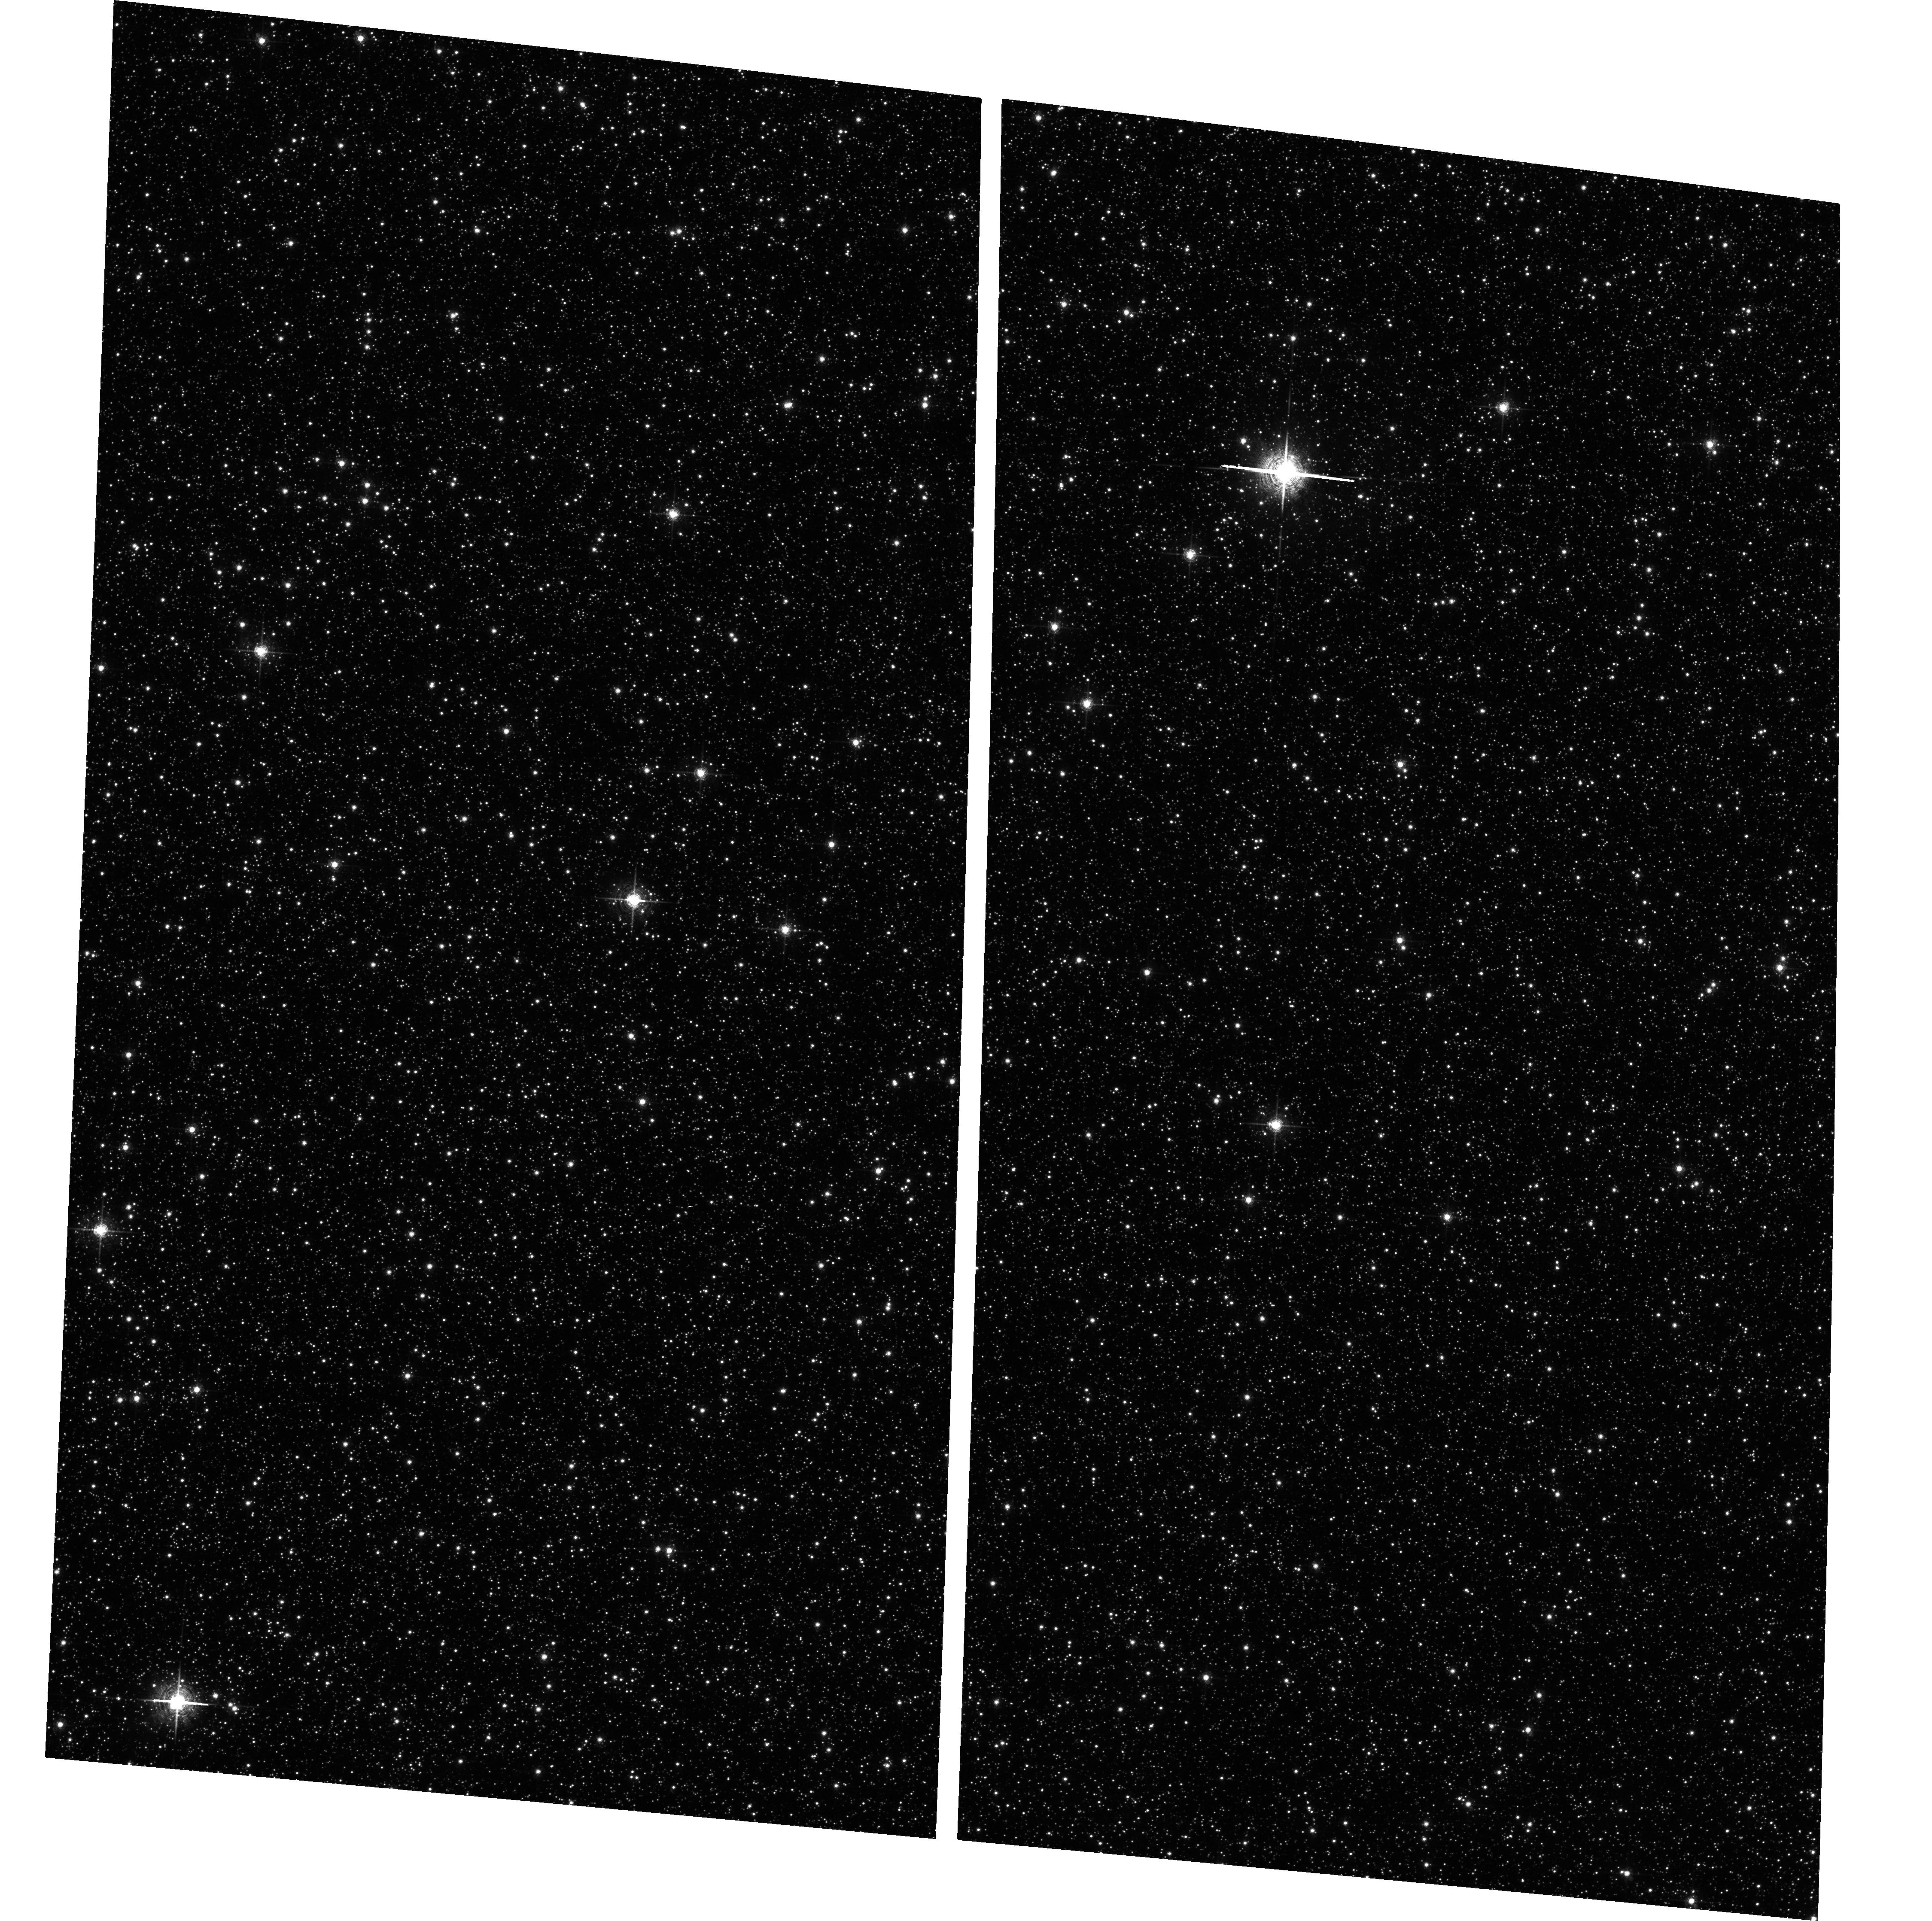
Target: STANEKS-WINDOW
Instrument: ACS/WFC
Filter: F658N
Exposure: 42 min
Observation ID: hst_10009_a2_acs_wfc_f658n_j8vza2

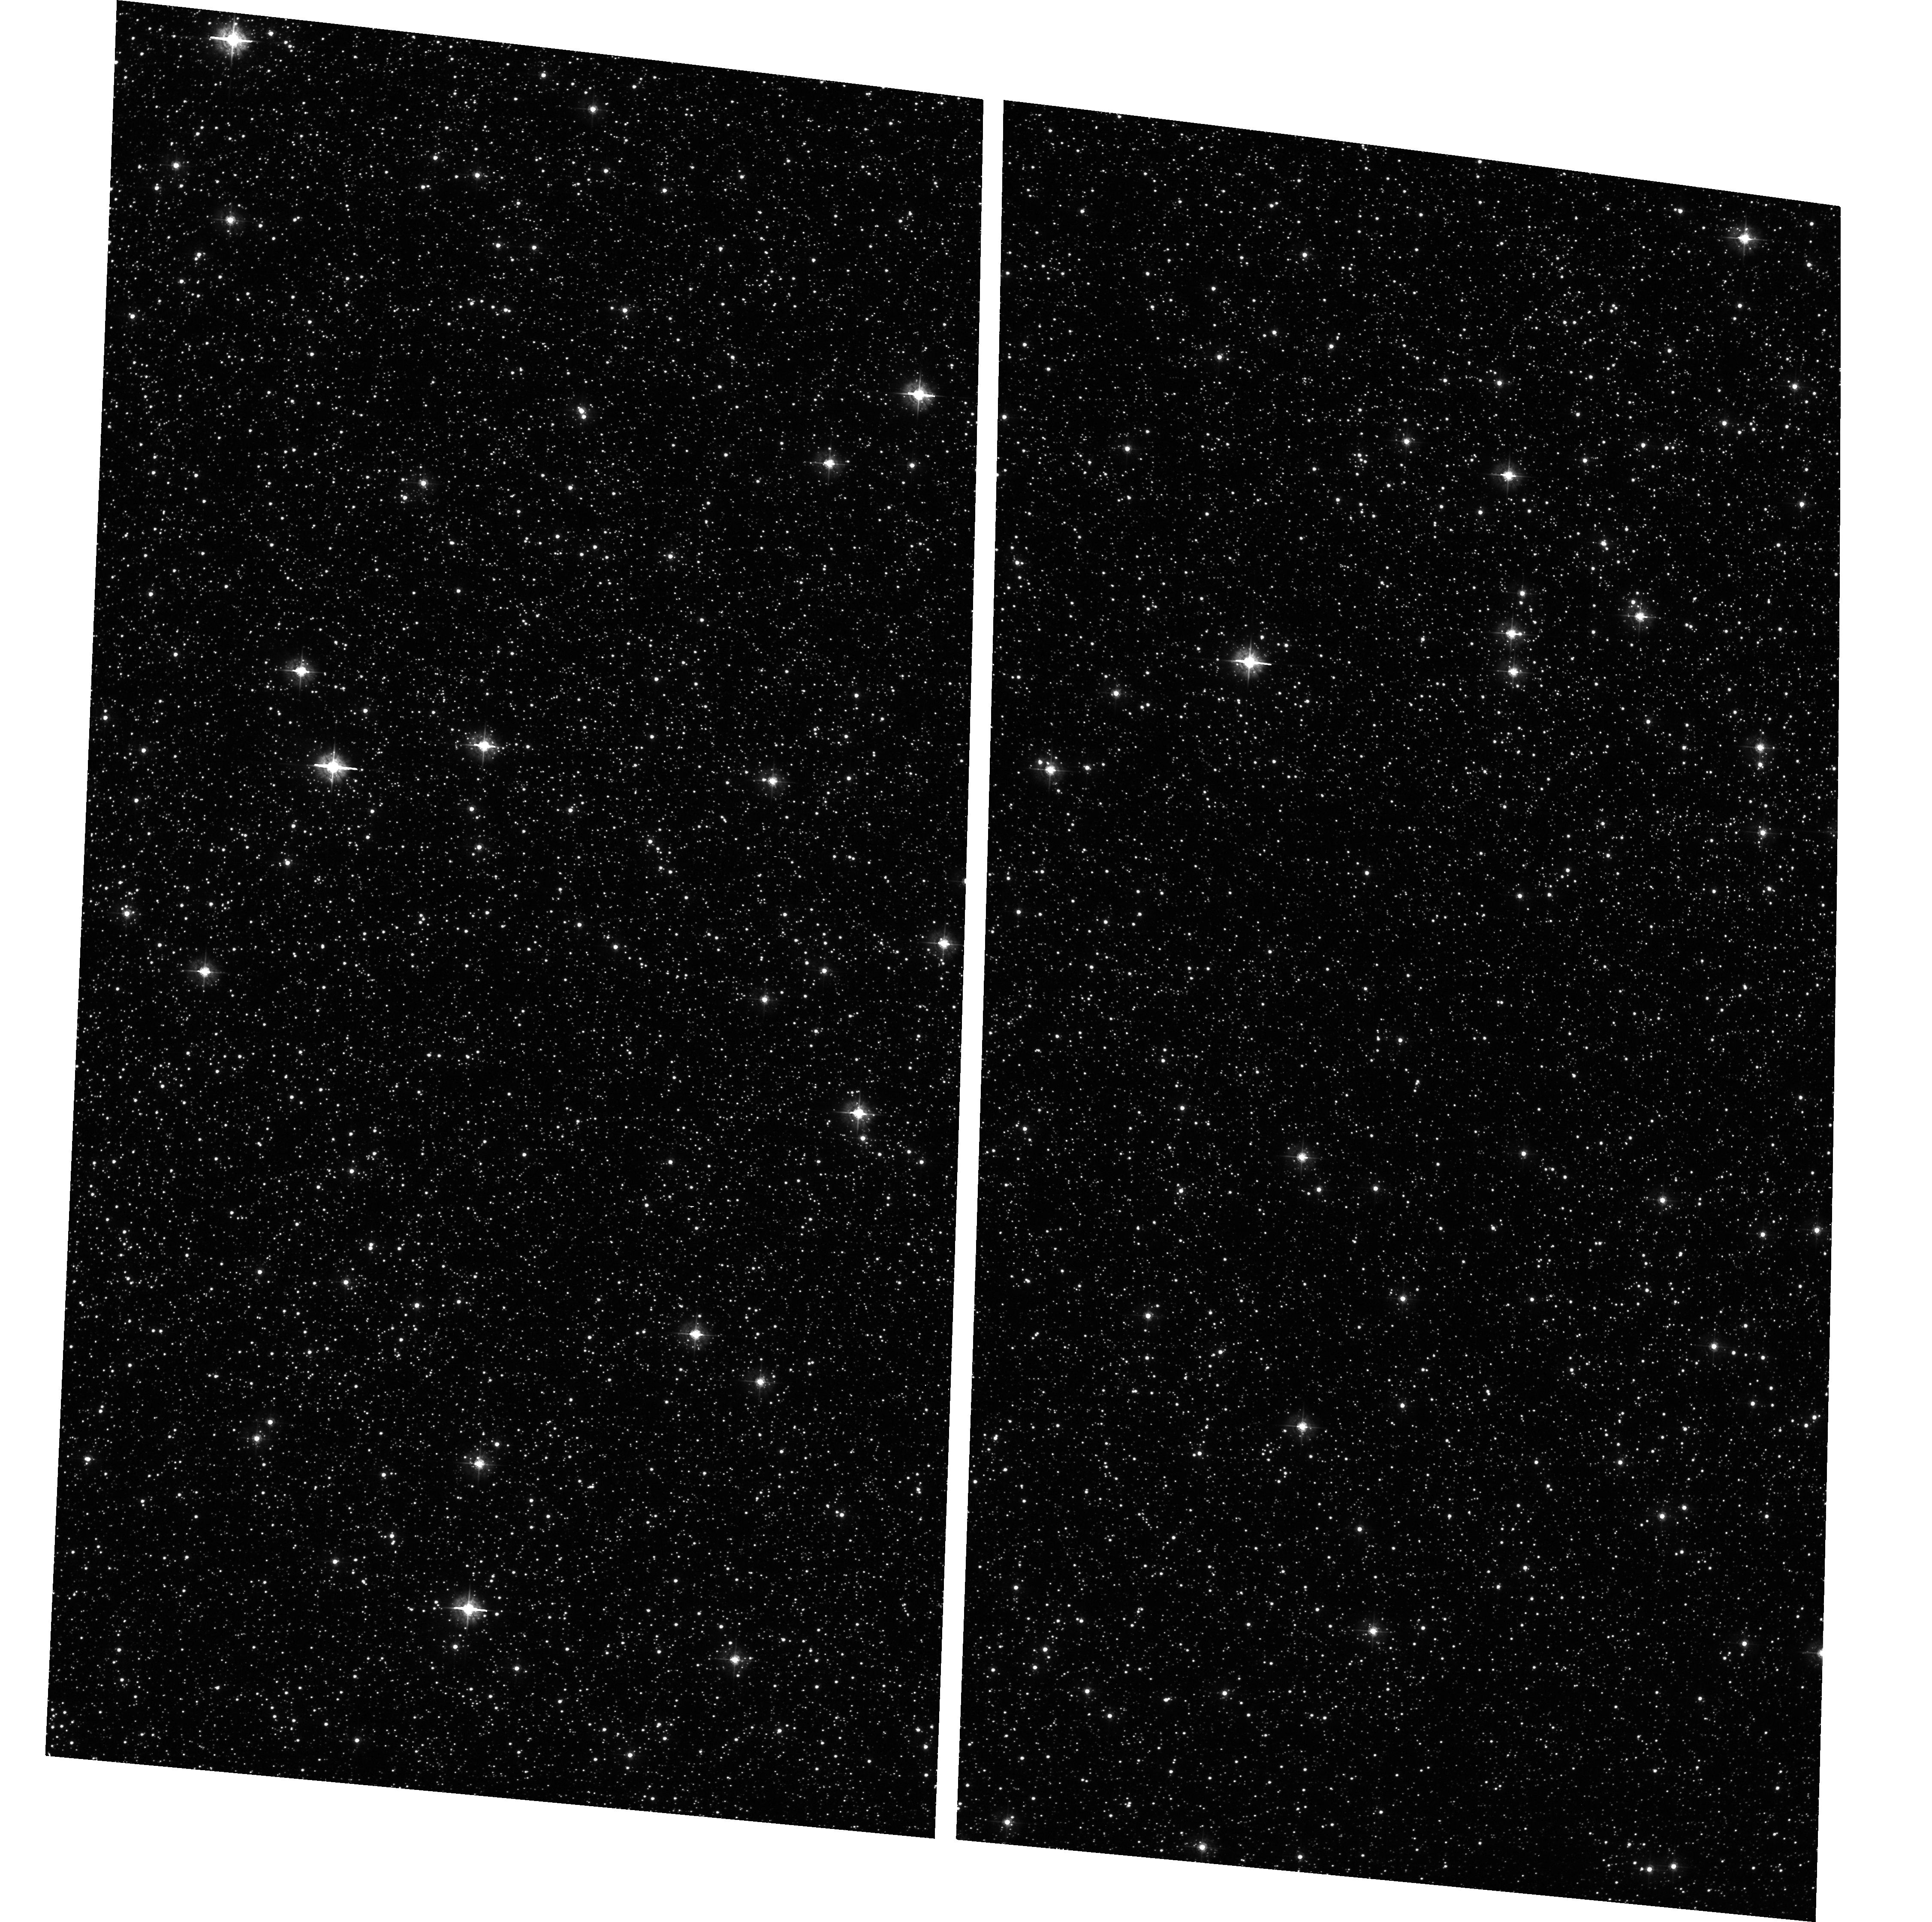
Target: STANEKS-WINDOW
Instrument: ACS/WFC
Filter: F435W
Exposure: 17 min
Observation ID: hst_10009_01_acs_wfc_f435w_j8vz01

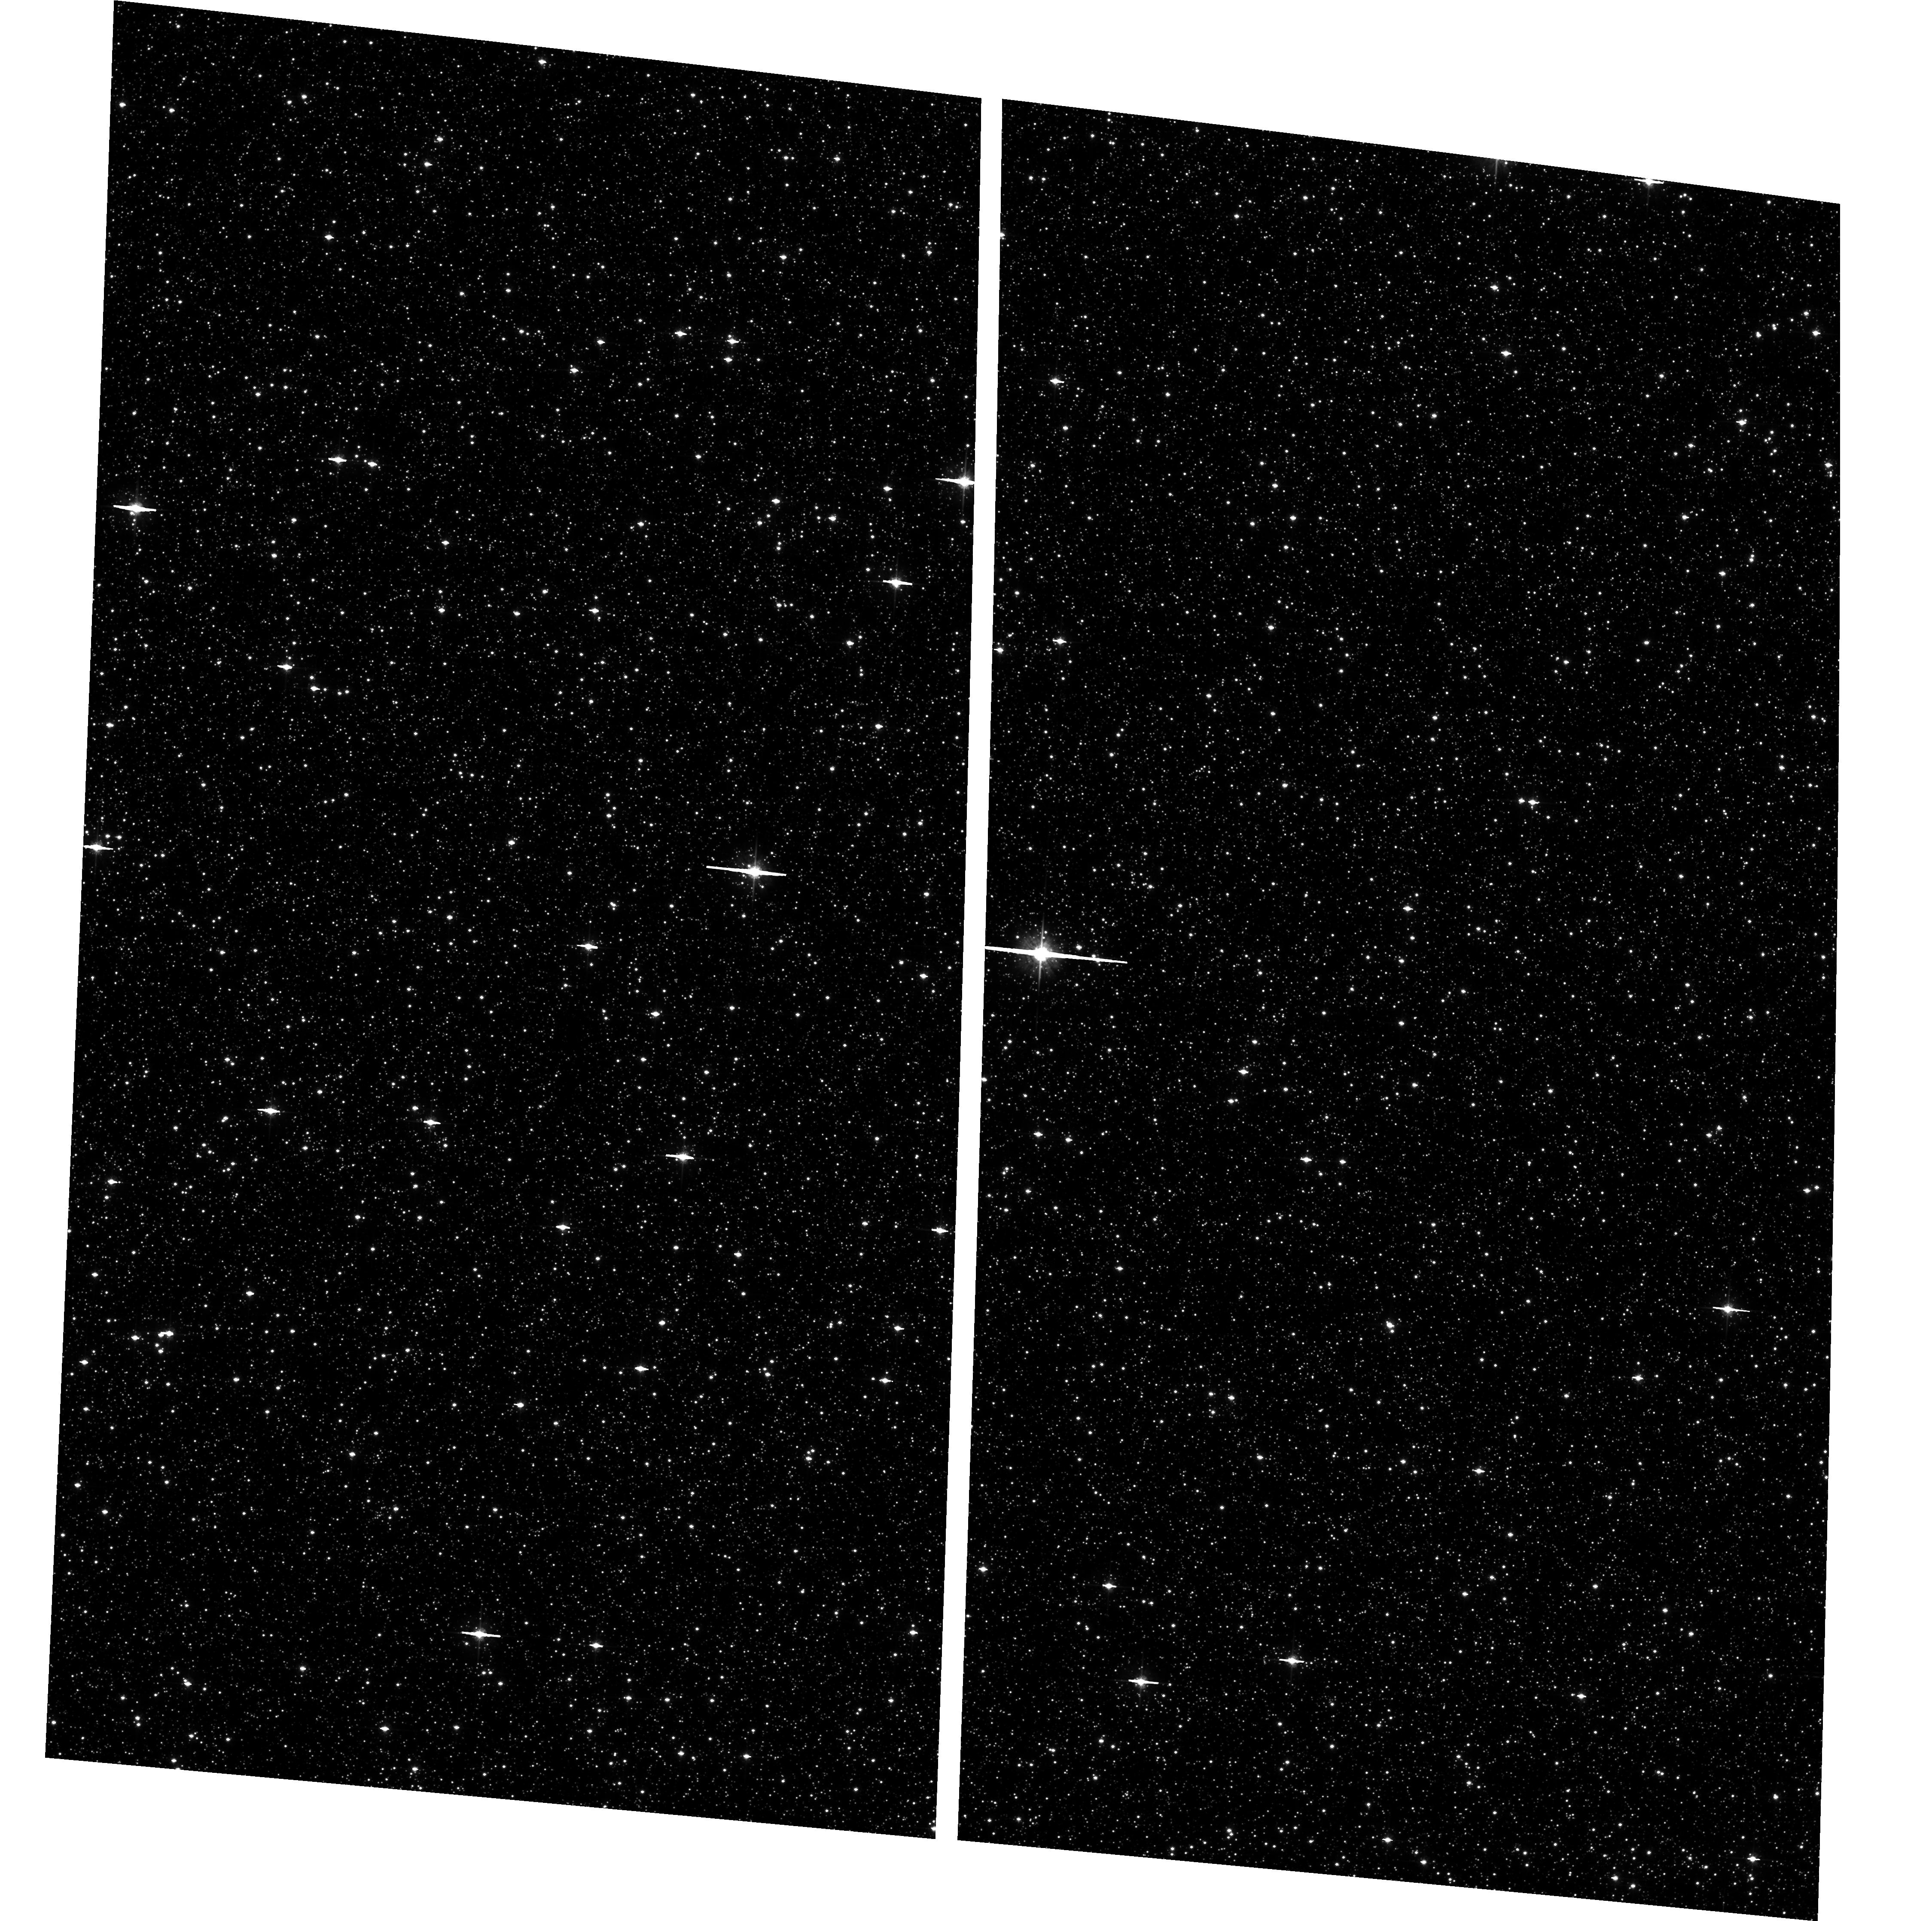
Target: STANEKS-WINDOW
Instrument: ACS/WFC
Filter: F625W
Exposure: 20 min
Observation ID: hst_10009_b2_acs_wfc_f625w_j8vzb2

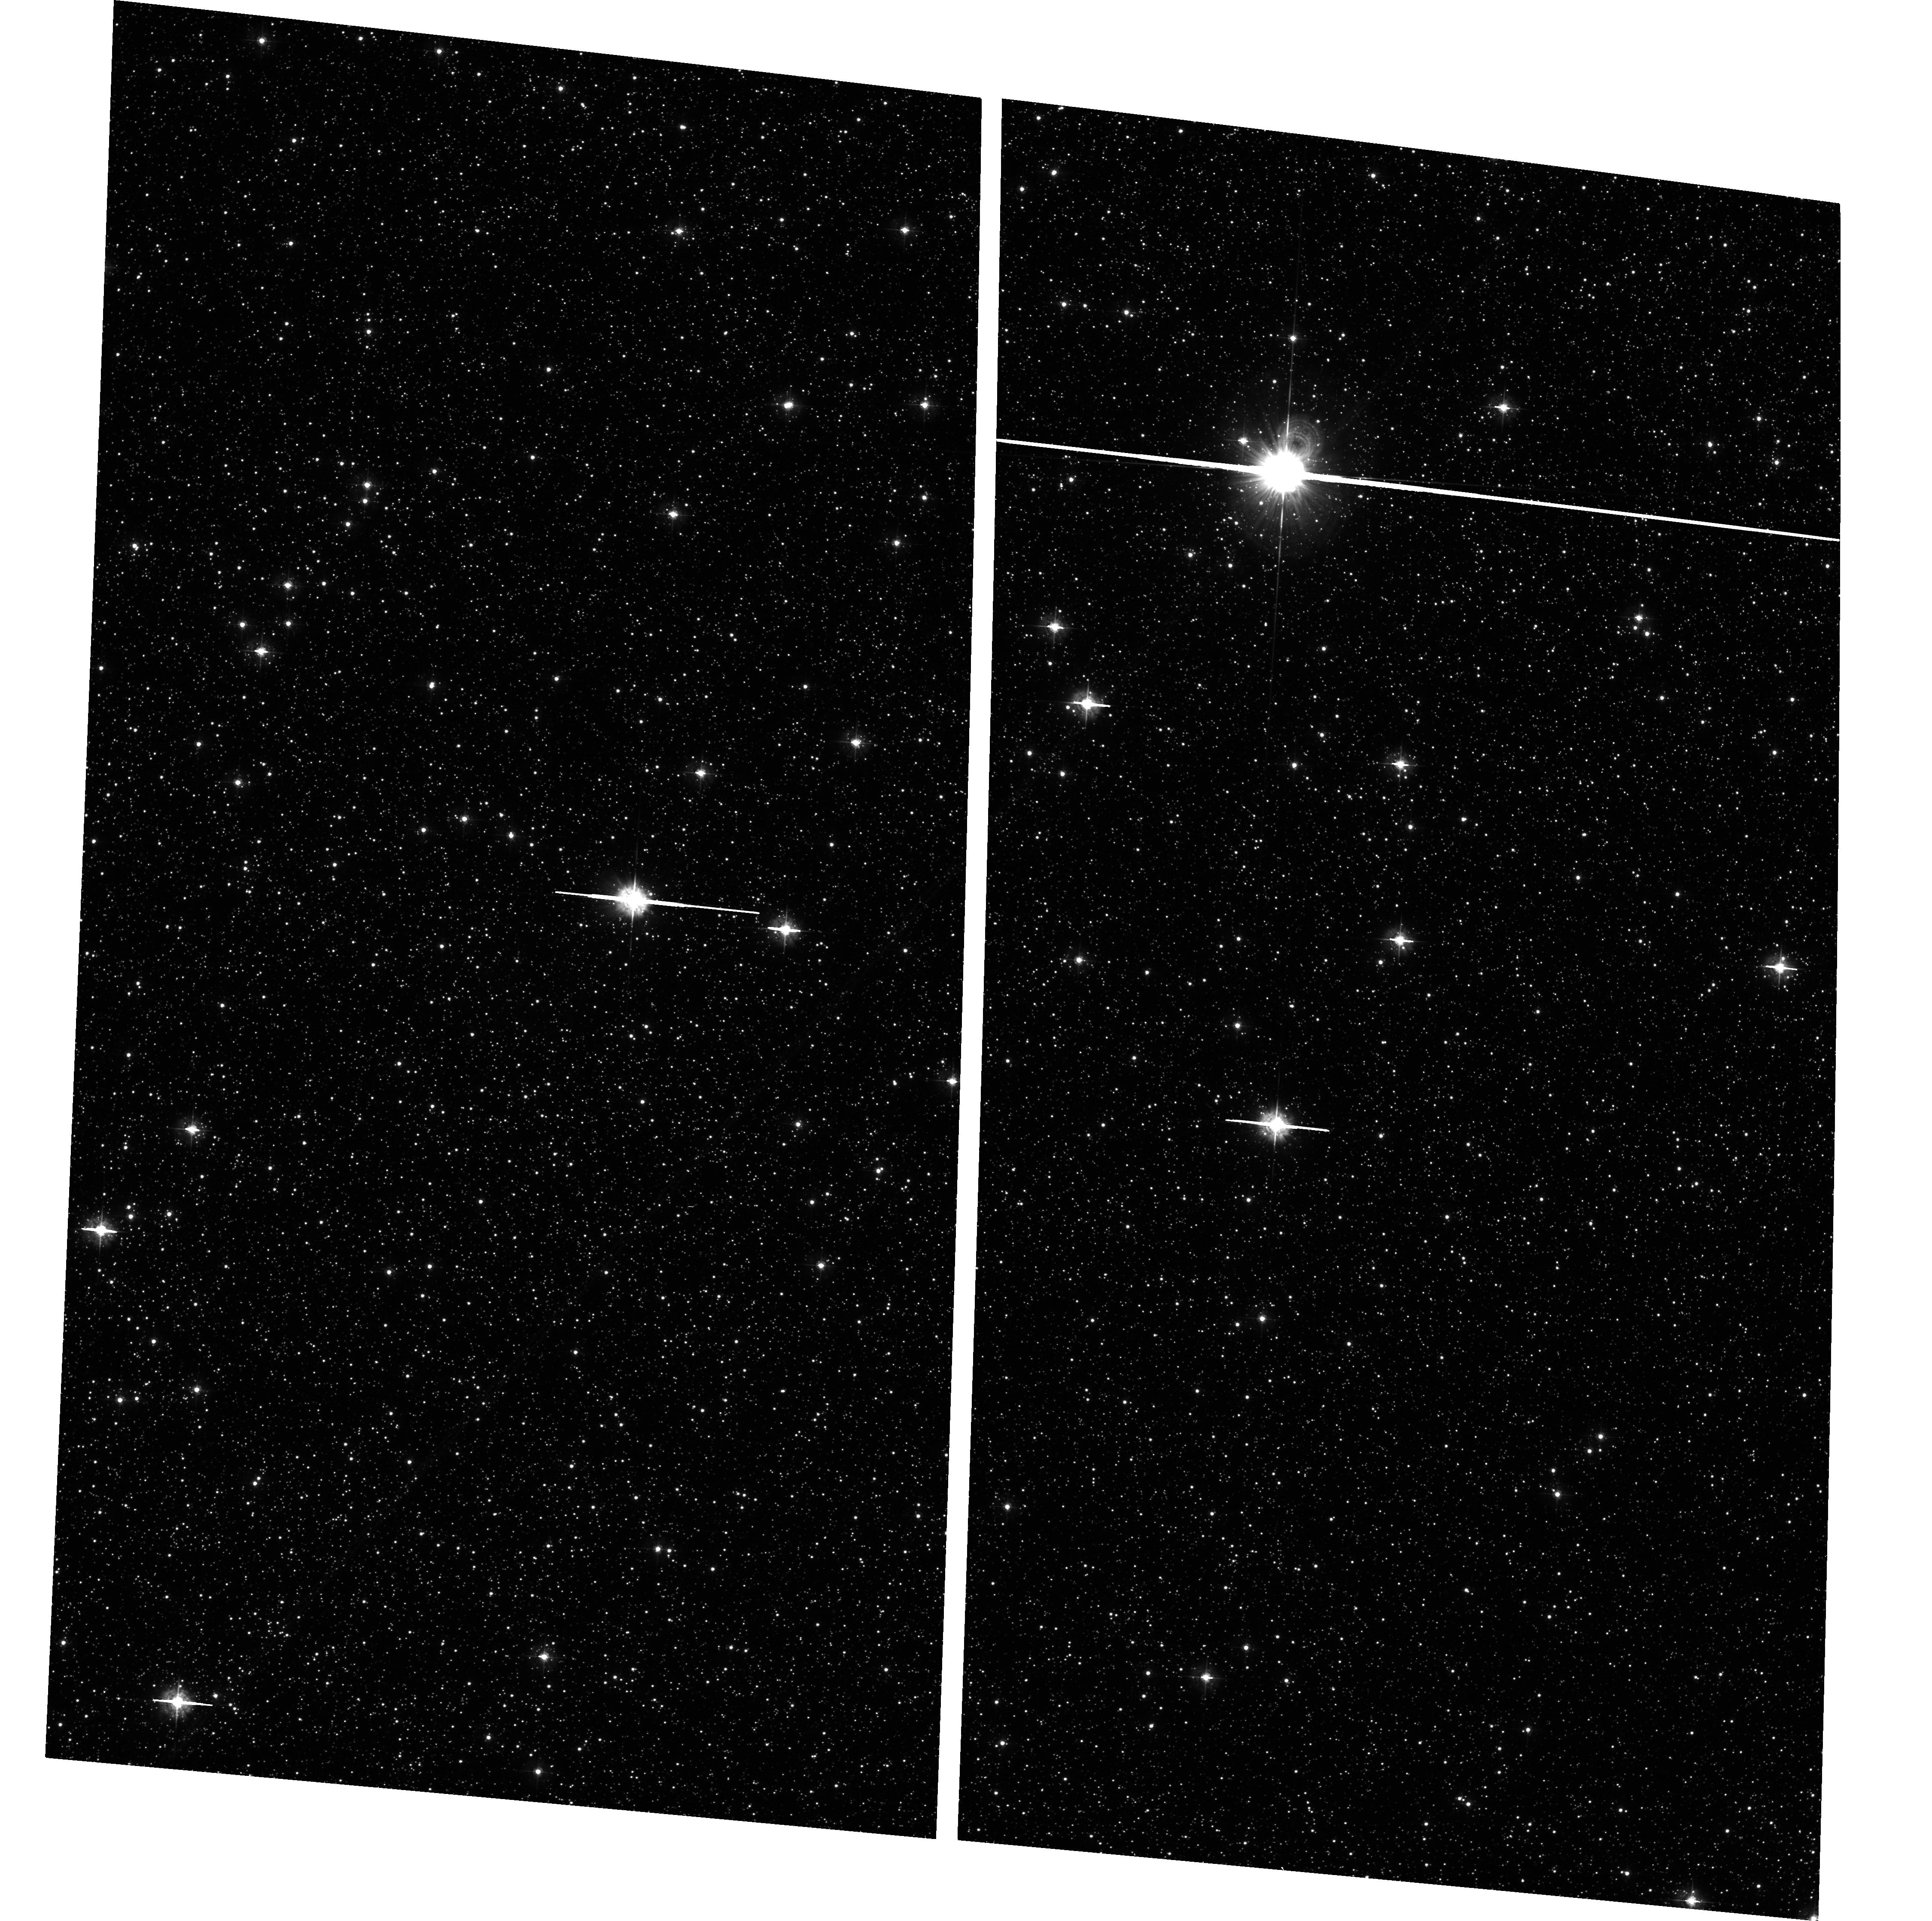
Target: STANEKS-WINDOW
Instrument: ACS/WFC
Filter: F435W
Exposure: 17 min
Observation ID: hst_10009_a2_acs_wfc_f435w_j8vza2

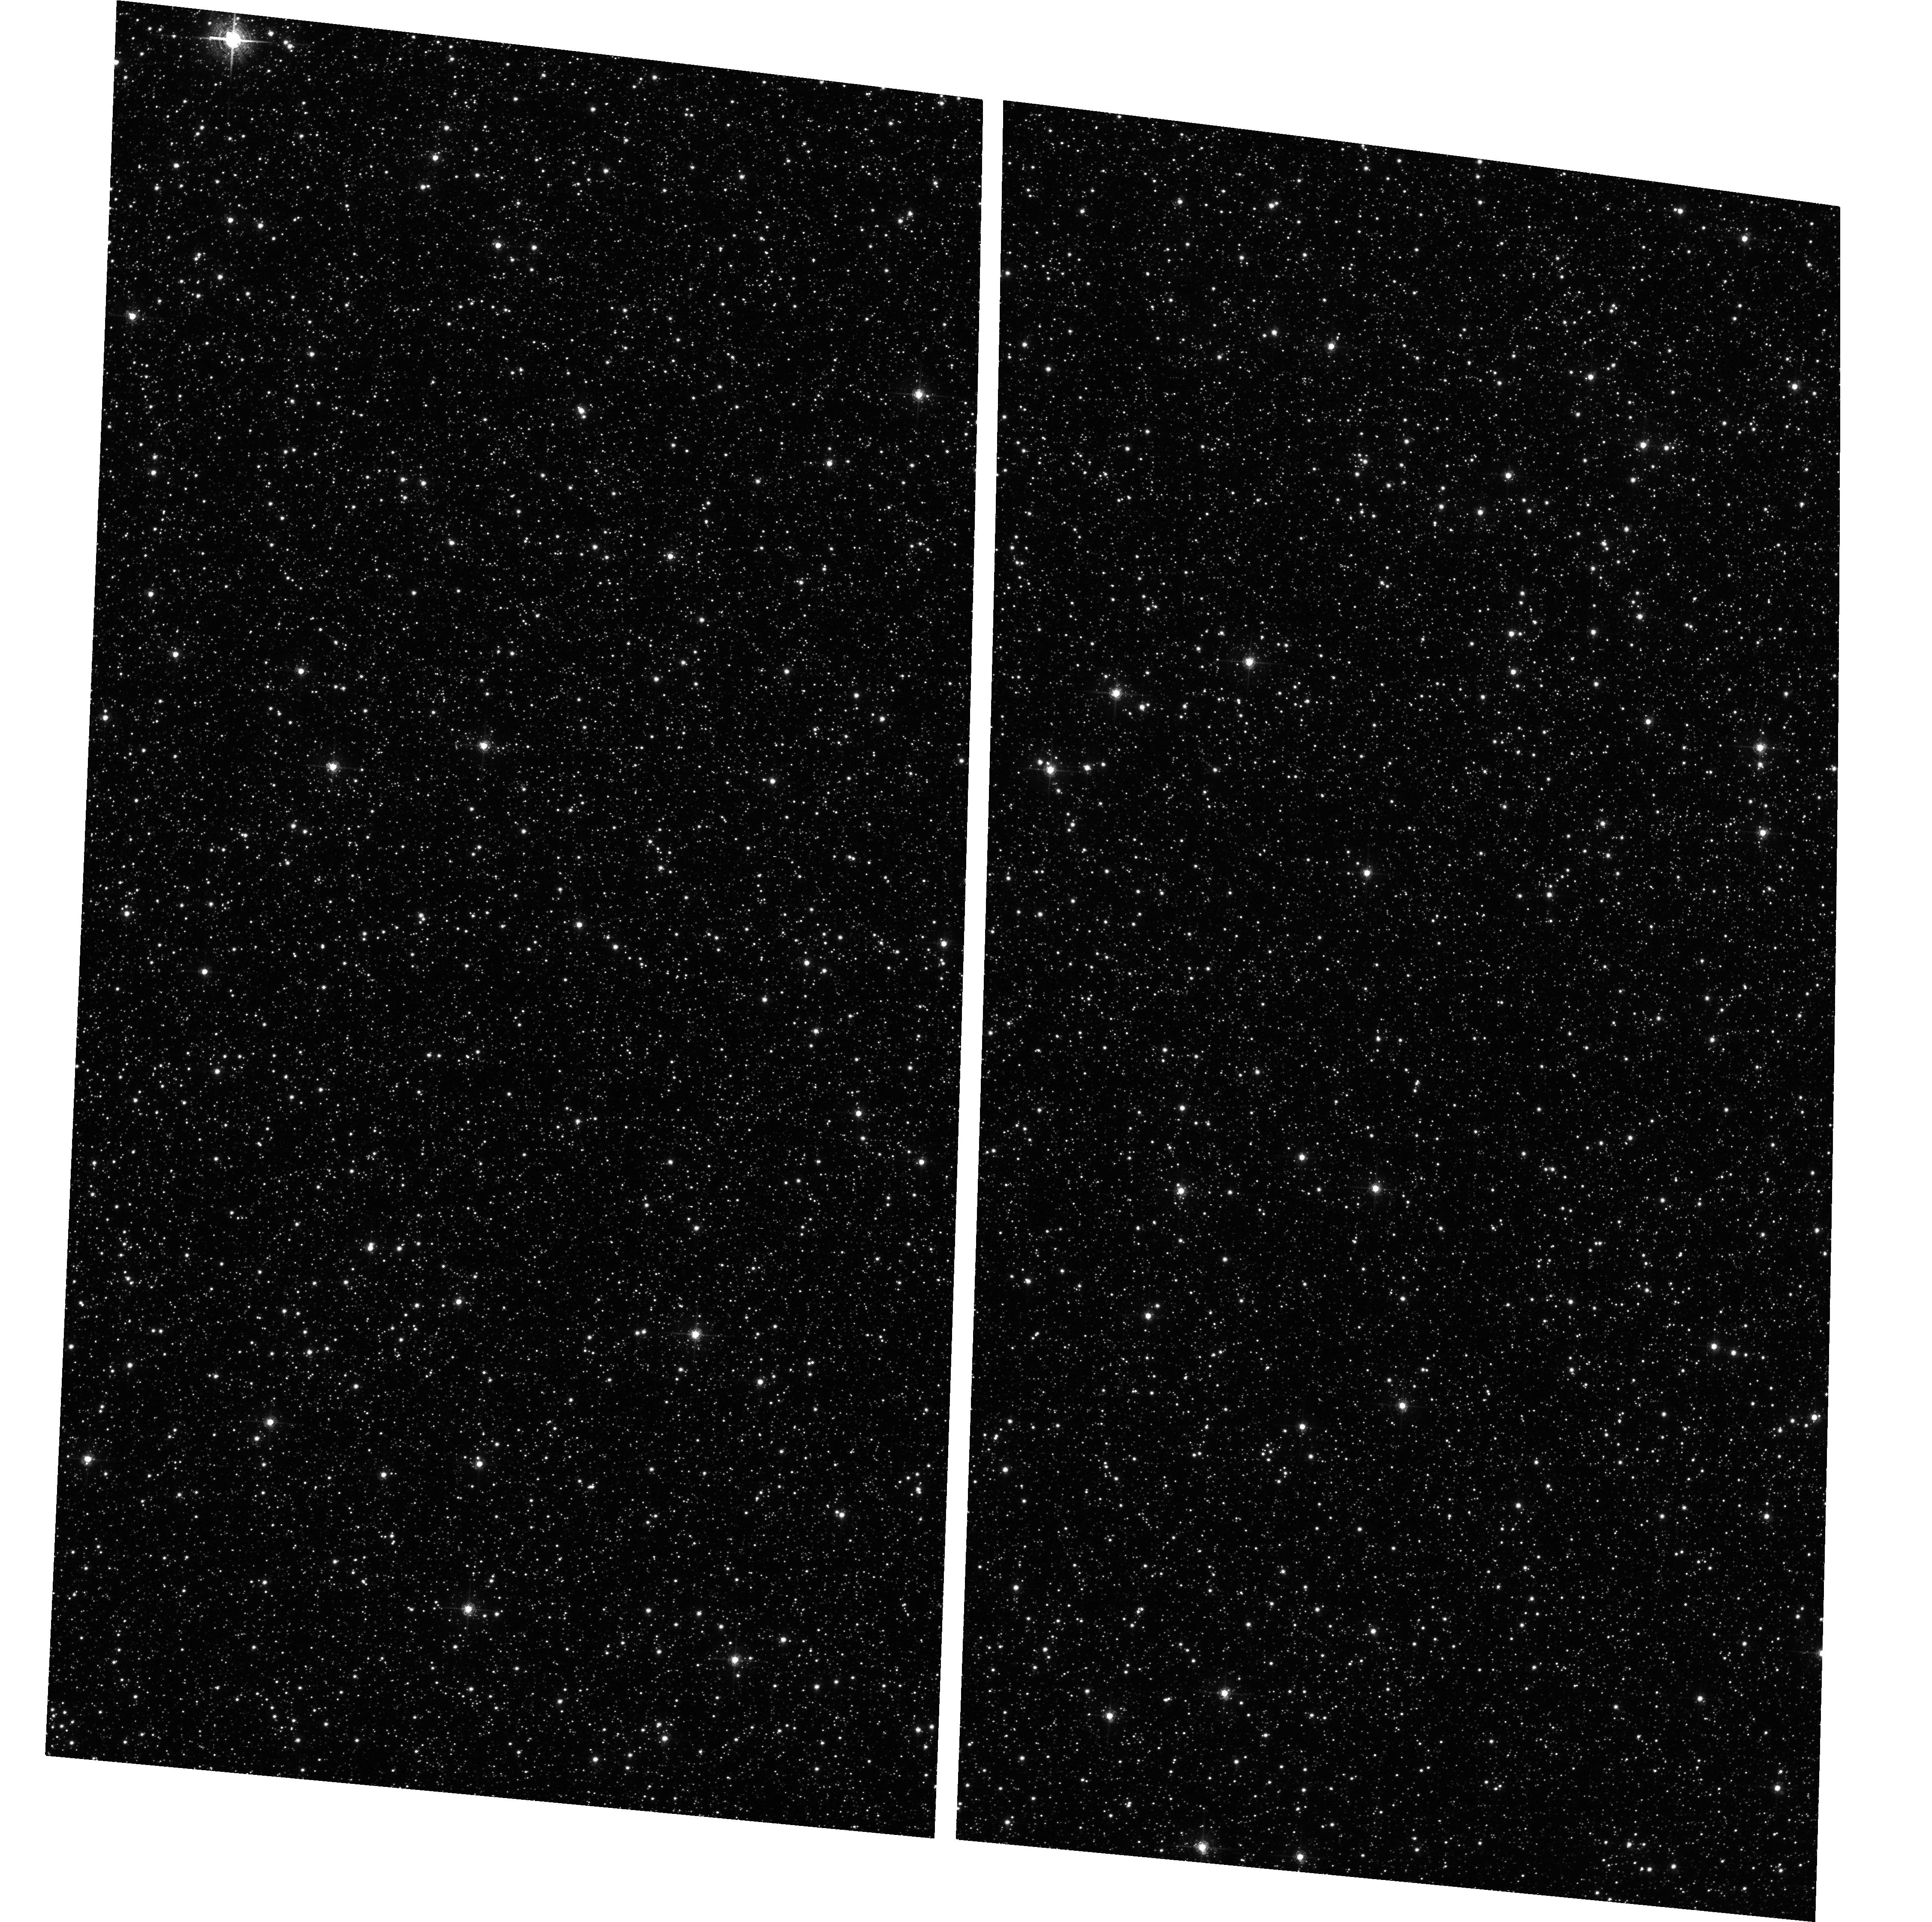
Target: STANEKS-WINDOW
Instrument: ACS/WFC
Filter: F658N
Exposure: 42 min
Observation ID: hst_10009_01_acs_wfc_f658n_j8vz01

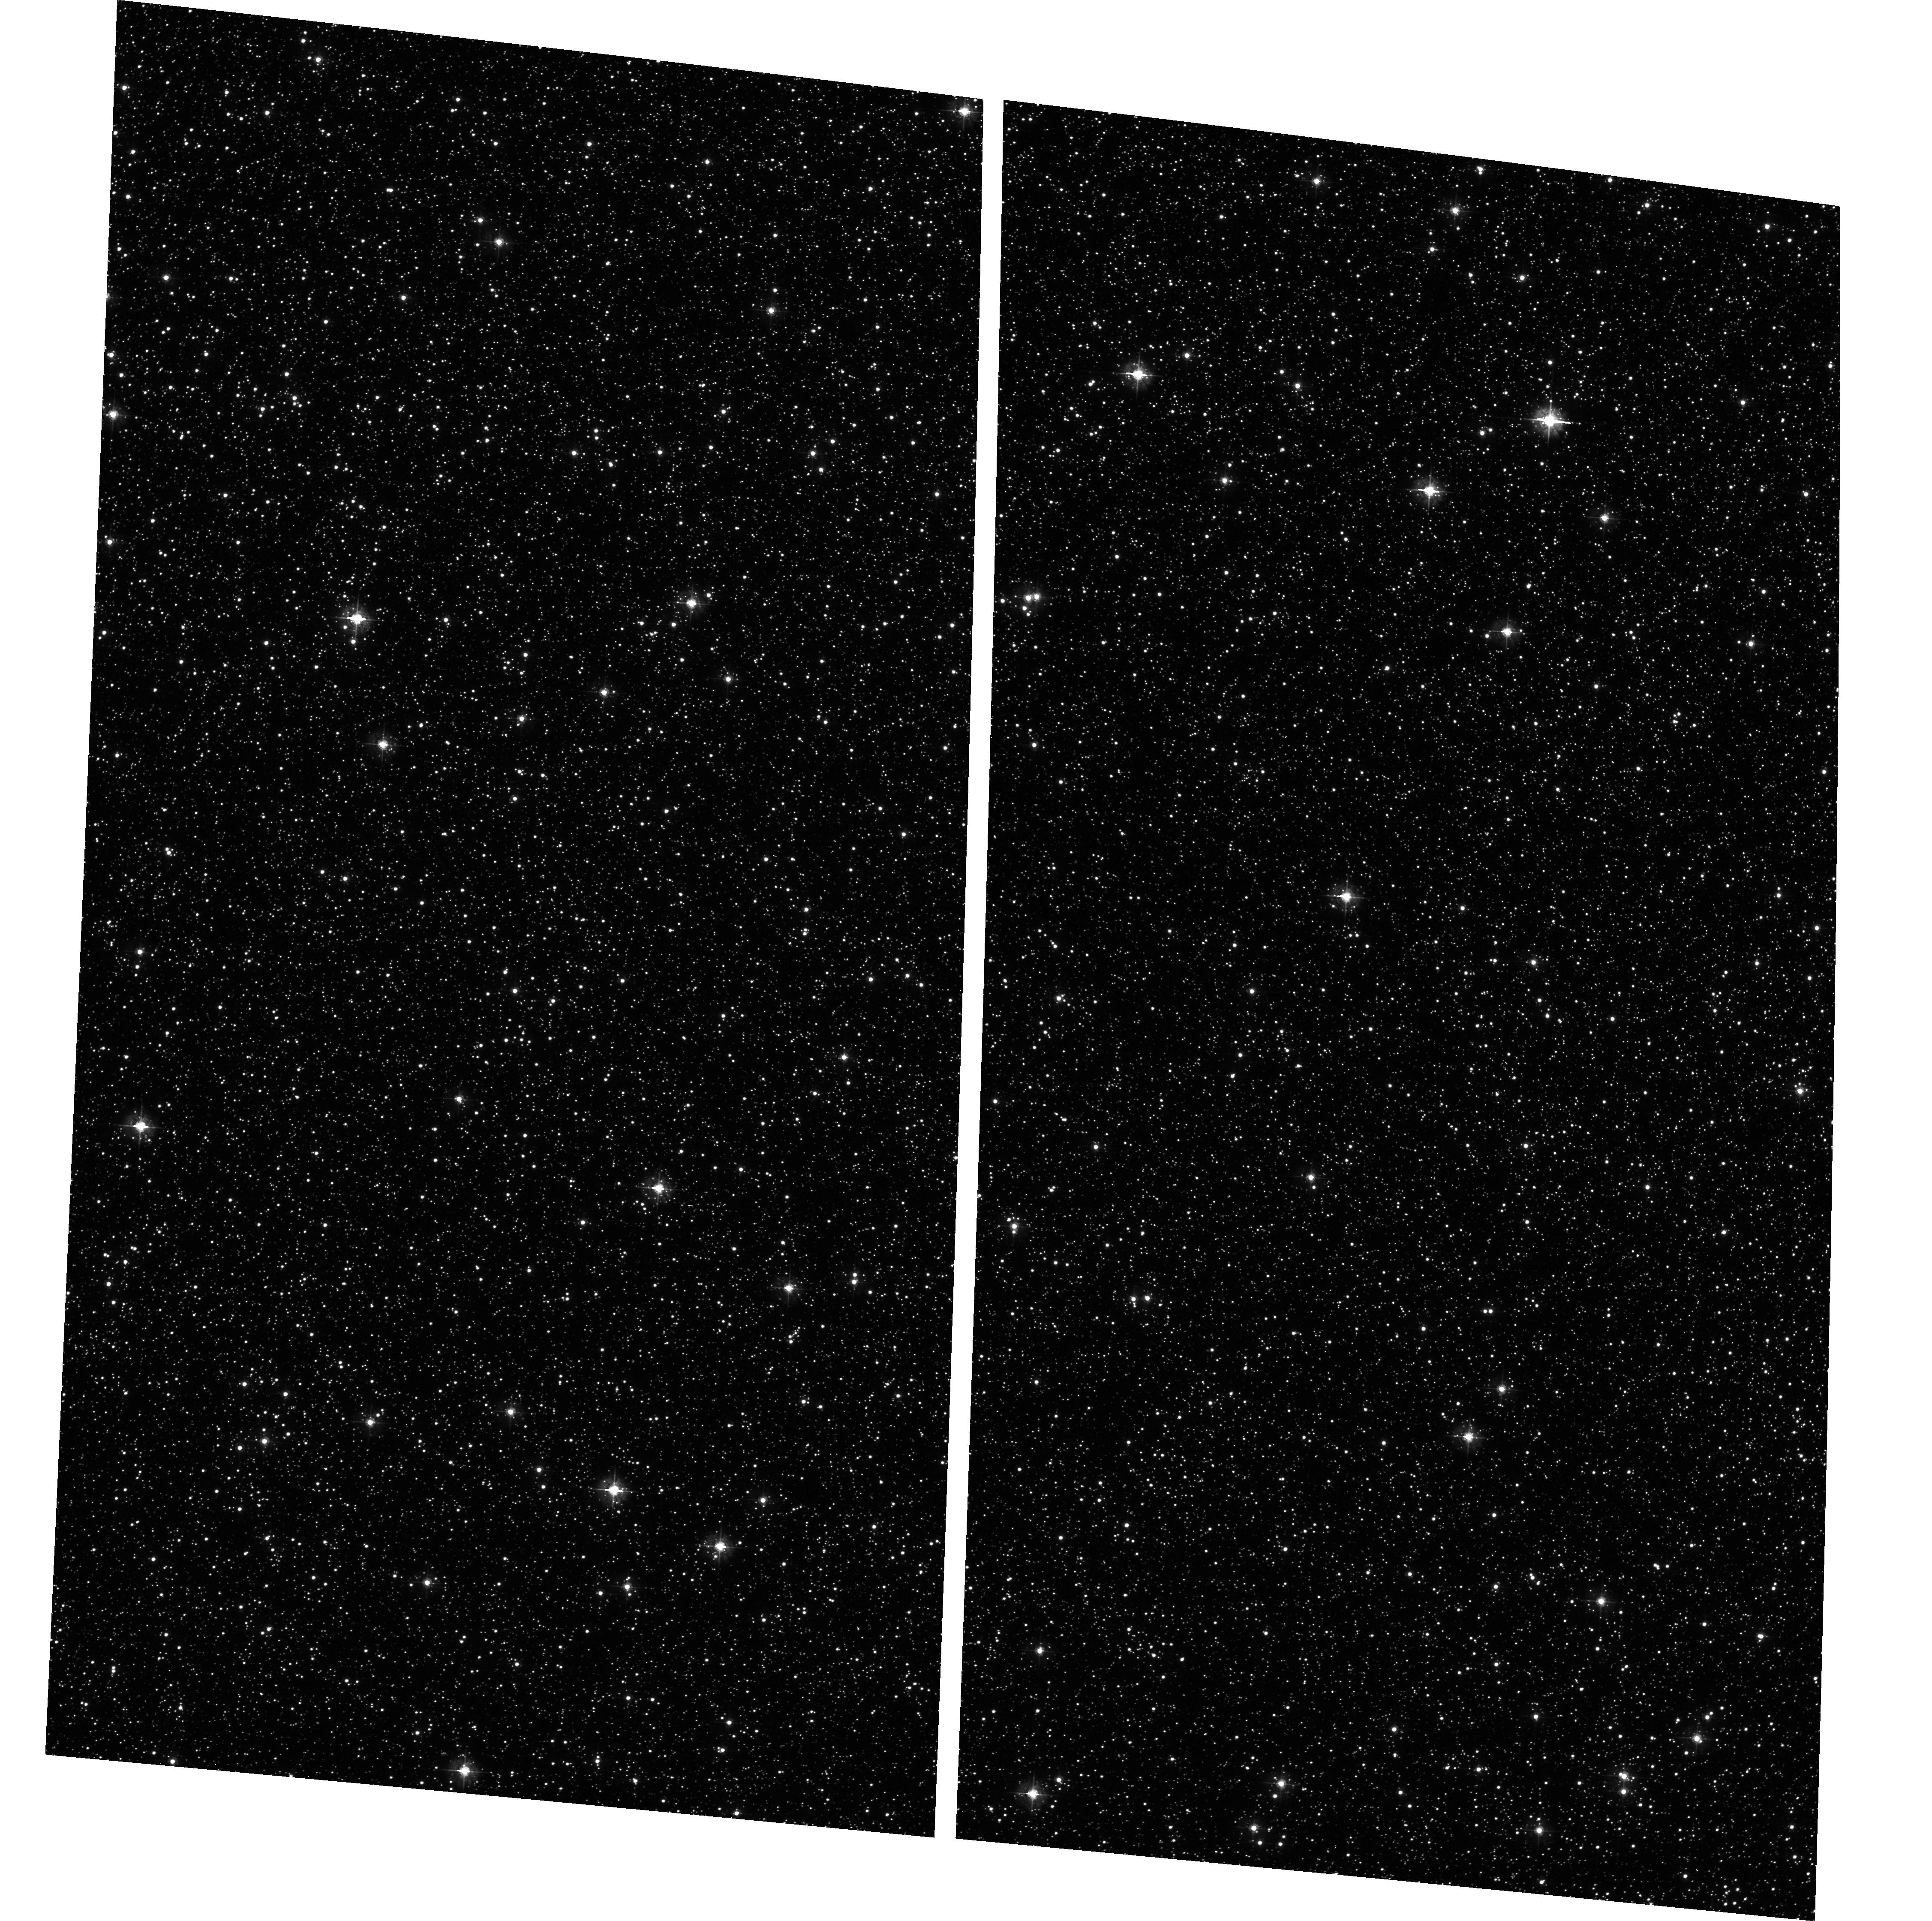
Target: STANEKS-WINDOW
Instrument: ACS/WFC
Filter: F435W
Exposure: 17 min
Observation ID: hst_10009_a1_acs_wfc_f435w_j8vza1

Galactic Bulge Deep Survey (PI: Grindlay, Jonathan E.)

We propose a deep survey in the second lowest extinction (after Baade's Window) region in the galactic bulge, the window identified by Stanek (1998) at l, b ~0.25, -2.1. This will complement our deep HST/Chandra survey of Baade's Window carried out in July 2003 and allow comparative source populations, and constraints on the gradient towards the galactic center, to be derived. Nine HST orbits are requested to do the optical identifications in this field down to Mv ~ 9, sufficient to identify most CVs and qLMXBs. This will constrain the compact object populations in the galactic bulge.